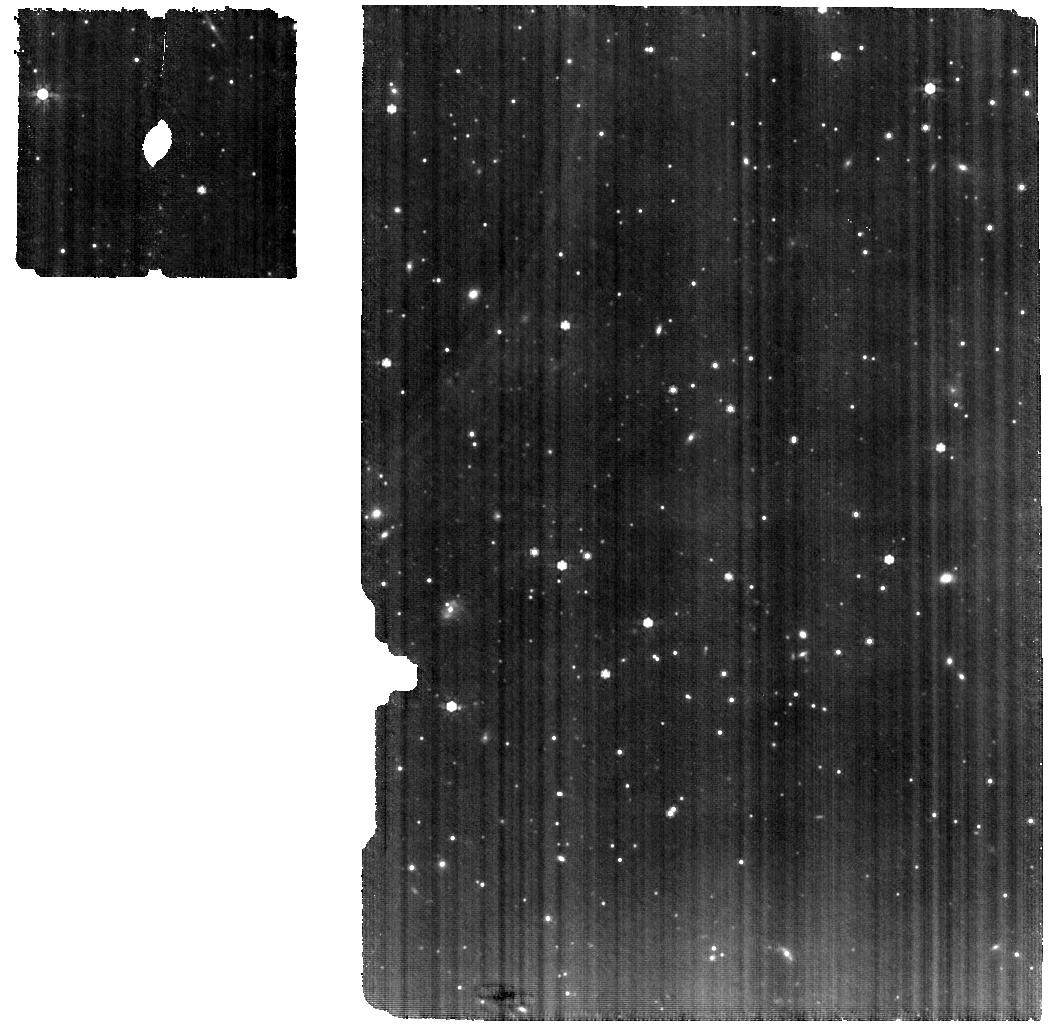
Target: 2MASS-J16115979-3823383
Instrument: MIRI
Filter: F770W
Exposure: 35 min
Observation ID: jw03886-o017_t016_miri_f770w

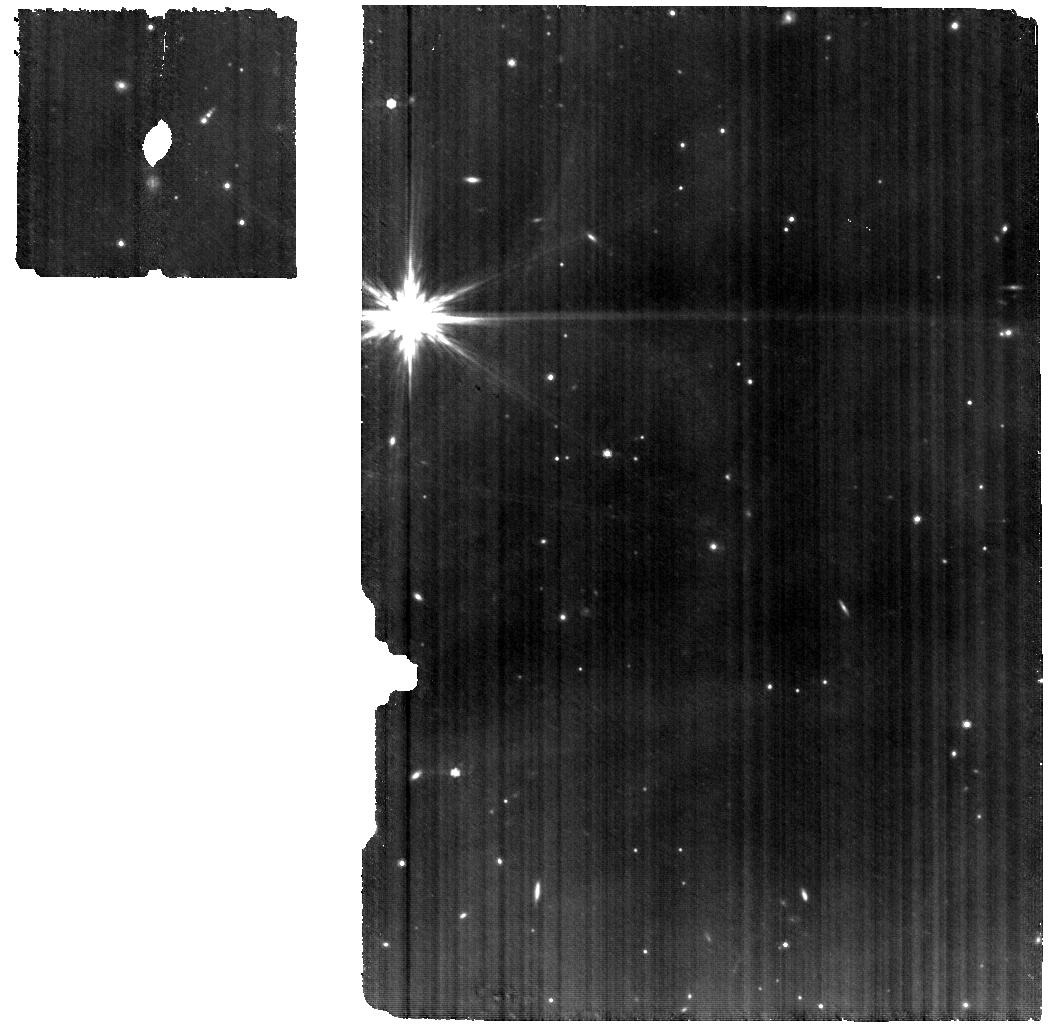
Target: DENIS-J155556.0-204518
Instrument: MIRI
Filter: F770W
Exposure: 1.2 h
Observation ID: jw03886-o001_t001_miri_f770w

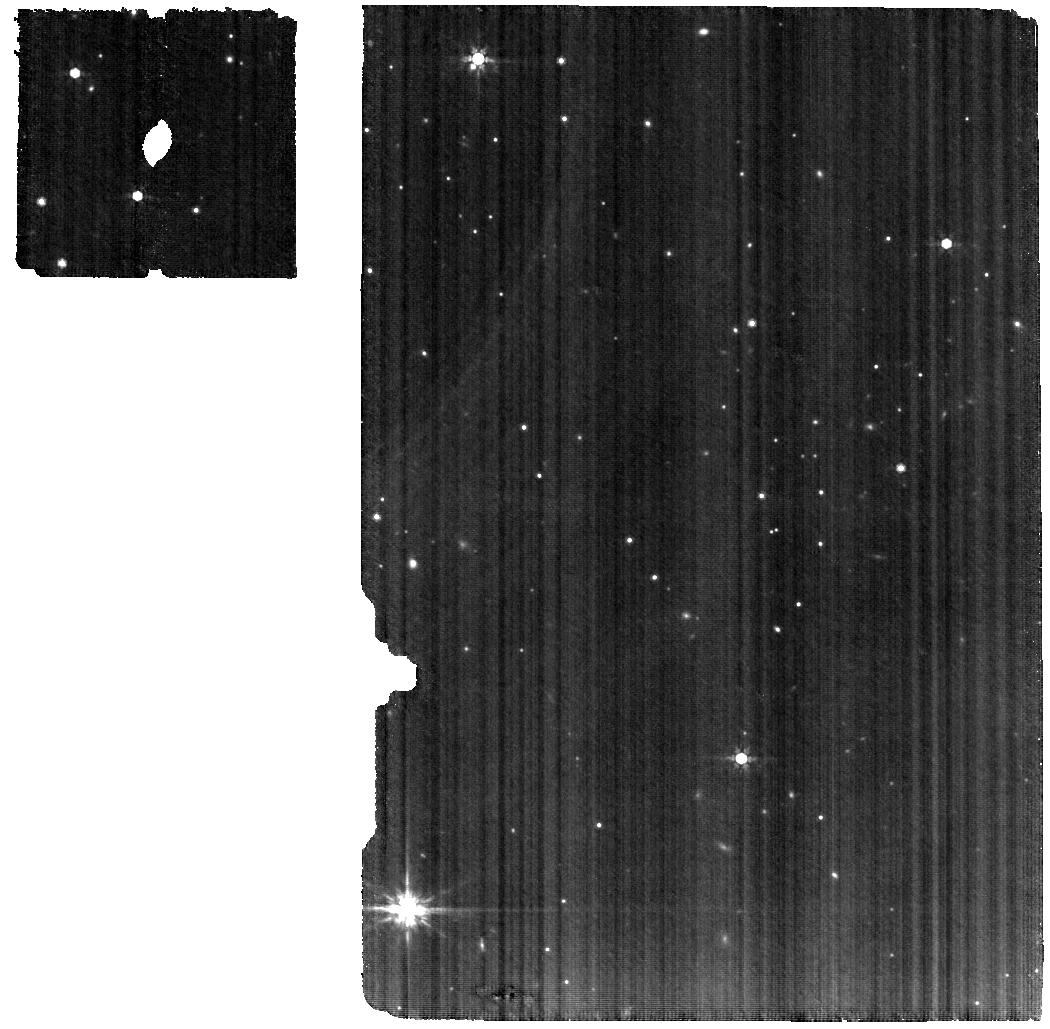
Target: ISO-CHAI-217
Instrument: MIRI
Filter: F770W
Exposure: 32 min
Observation ID: jw03886-o013_t013_miri_f770w

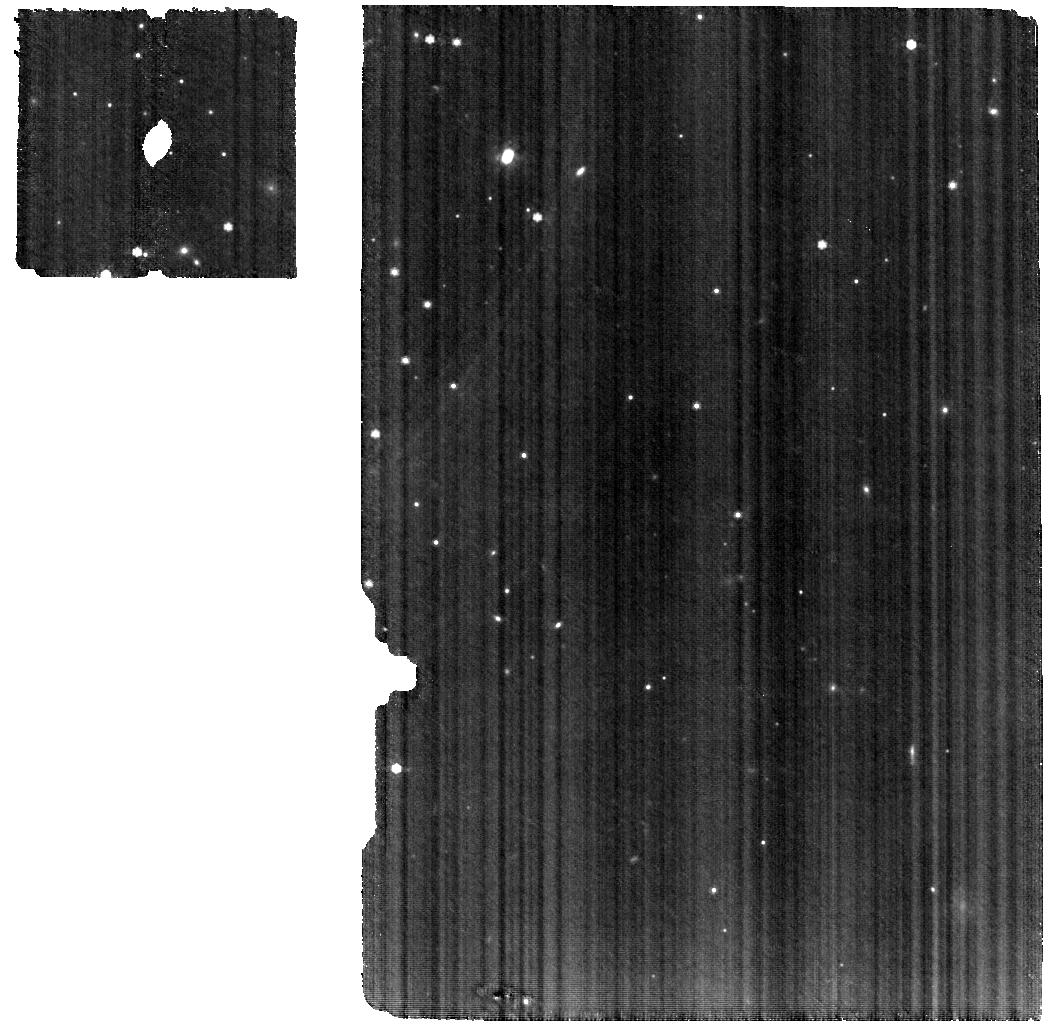
Target: ISO-CHAI-252
Instrument: MIRI
Filter: F770W
Exposure: 47 min
Observation ID: jw03886-o014_t014_miri_f770w

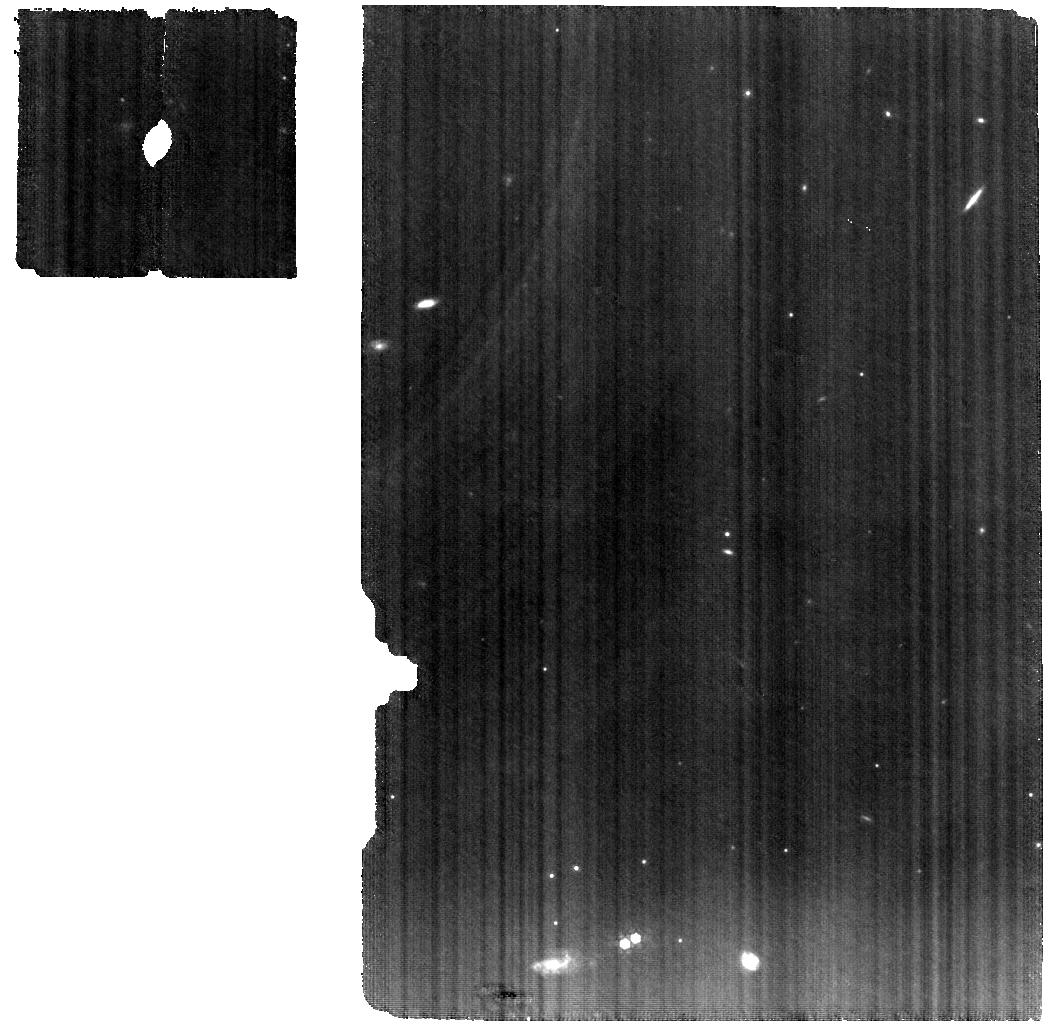
Target: CFHT-BD-TAU-9
Instrument: MIRI
Filter: F770W
Exposure: 48 min
Observation ID: jw03886-o018_t018_miri_f770w

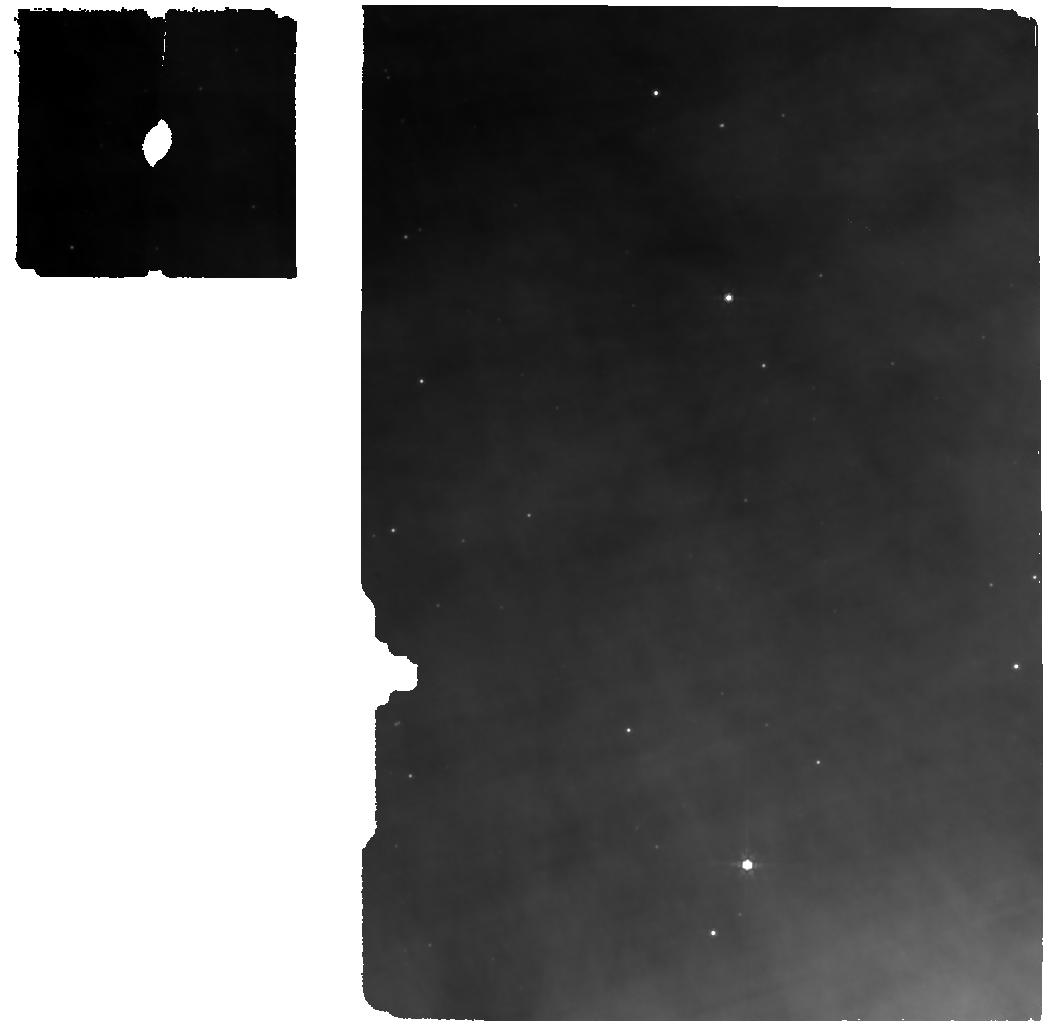
Target: GY92-3
Instrument: MIRI
Filter: F770W
Exposure: 21 min
Observation ID: jw03886-o004_t005_miri_f770w

Probing carbon chemistry and dust in the planet-forming zones of brown dwarf disks (PI: Grant, Sierra)

Brown dwarfs (BDs) are faint, sub-stellar objects and are the link between stars and planets. Low-mass stars tend to have abundant terrestrial planets and the formation and evolution of BDs themselves may be a window into giant planet formation. In contrast to higher-mass disks, BD disks are optically thinner in the mid-infrared giving us access to the gas and dust composition closer to the disk midplane where planets are forming, making them unique objects to study. Spitzer-IRS spectra of BD disks showed generally weak silicate features indicative of dust settling and gas detections that point to a high carbon-to-oxygen (C/O) ratio. The high C/O ratio may be due to 1) oxygen locked up in ice in the outer disk, 2) a carbon-rich chemistry close to the midplane that is only observable in disks with settled dust, and/or 3) the destruction of carbonaceous grains. Any of these scenarios would have a profound impact on the composition of forming planets and JWST-MIRI MRS data are crucial for studying the gas and dust in the planet-forming zones, particularly in these faint targets. Cycle 1 observations are largely focused on higher-mass sources, leaving a need for observations of BDs. We propose to get high sensitivity (SNR>100) spectra for a large and representative sample of 15 low-mass targets to catalog the chemical inventory and study the connection between the gas and dust properties. These targets span a range of ages and, based on low-resolution IRS data, show diversity in silicate feature strength and shape, indicating large variations in the dust properties. We will be able to put these systems into context with higher-mass stars that are observed in larger numbers.